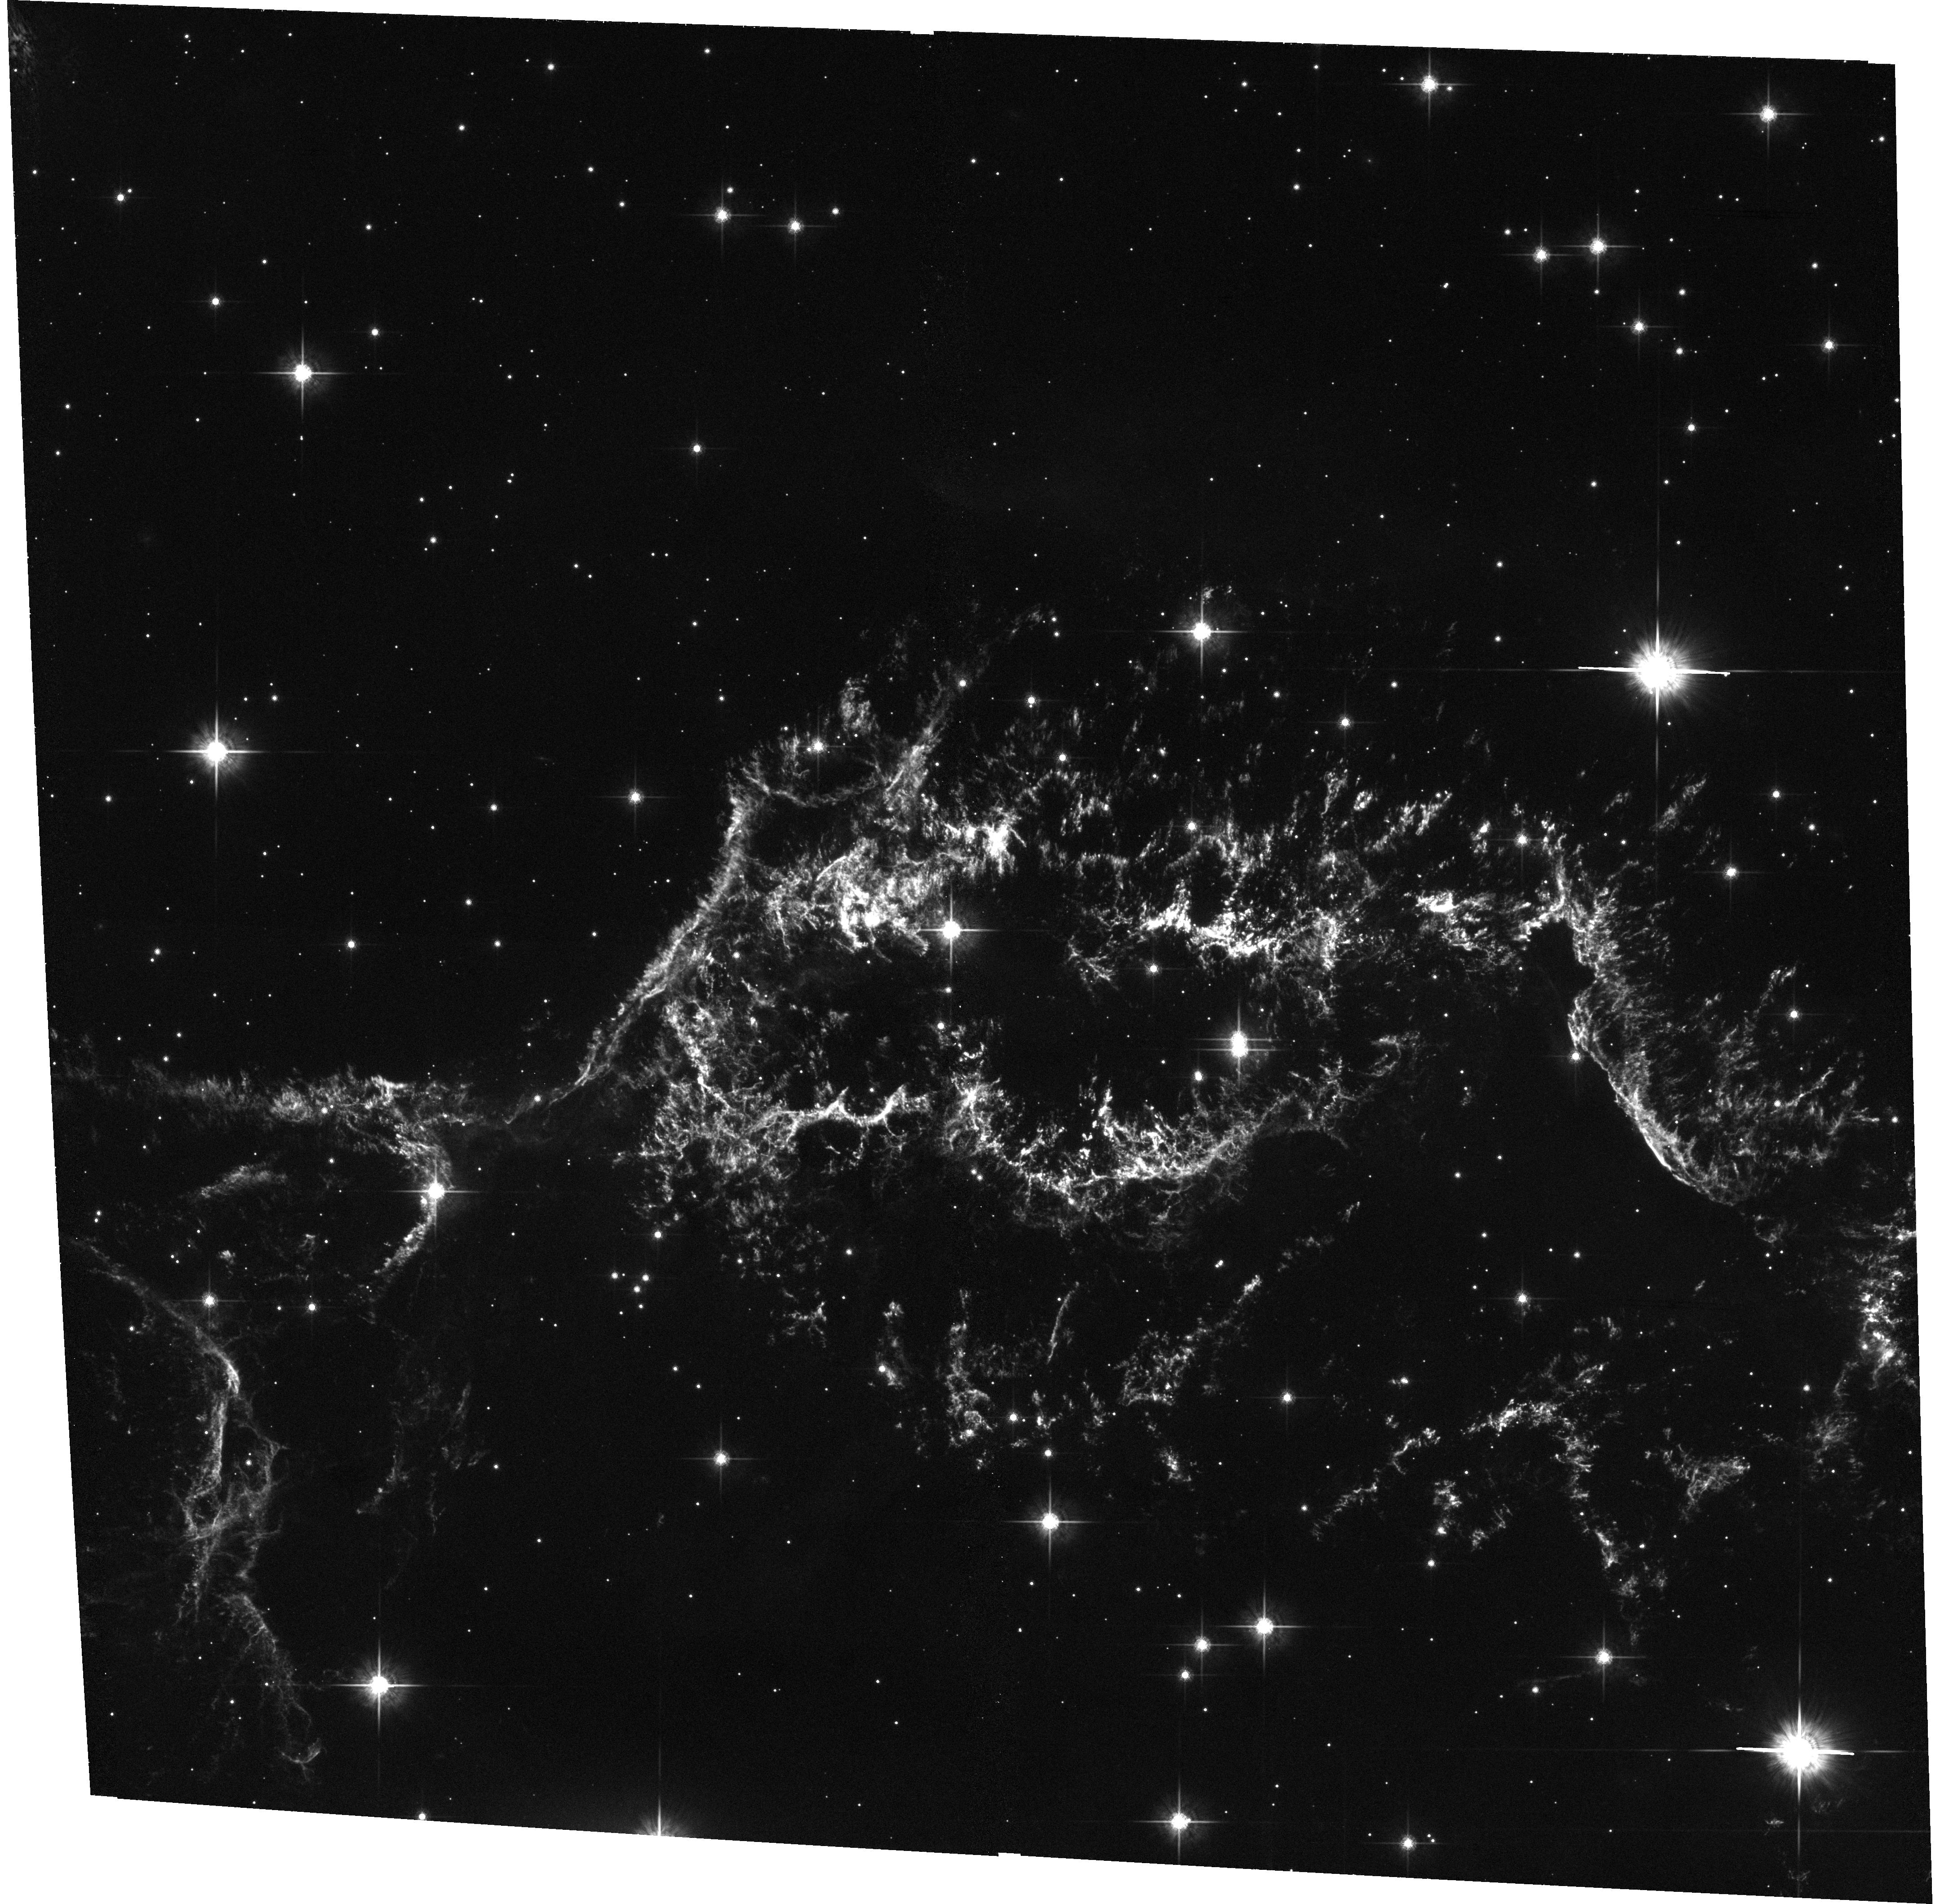
Target: CAS-A-N-CENTER. Instrument: ACS/WFC. Filter: F775W. Exposure: 33 min. Observation ID: hst_10286_02_acs_wfc_f775w_j8zm02

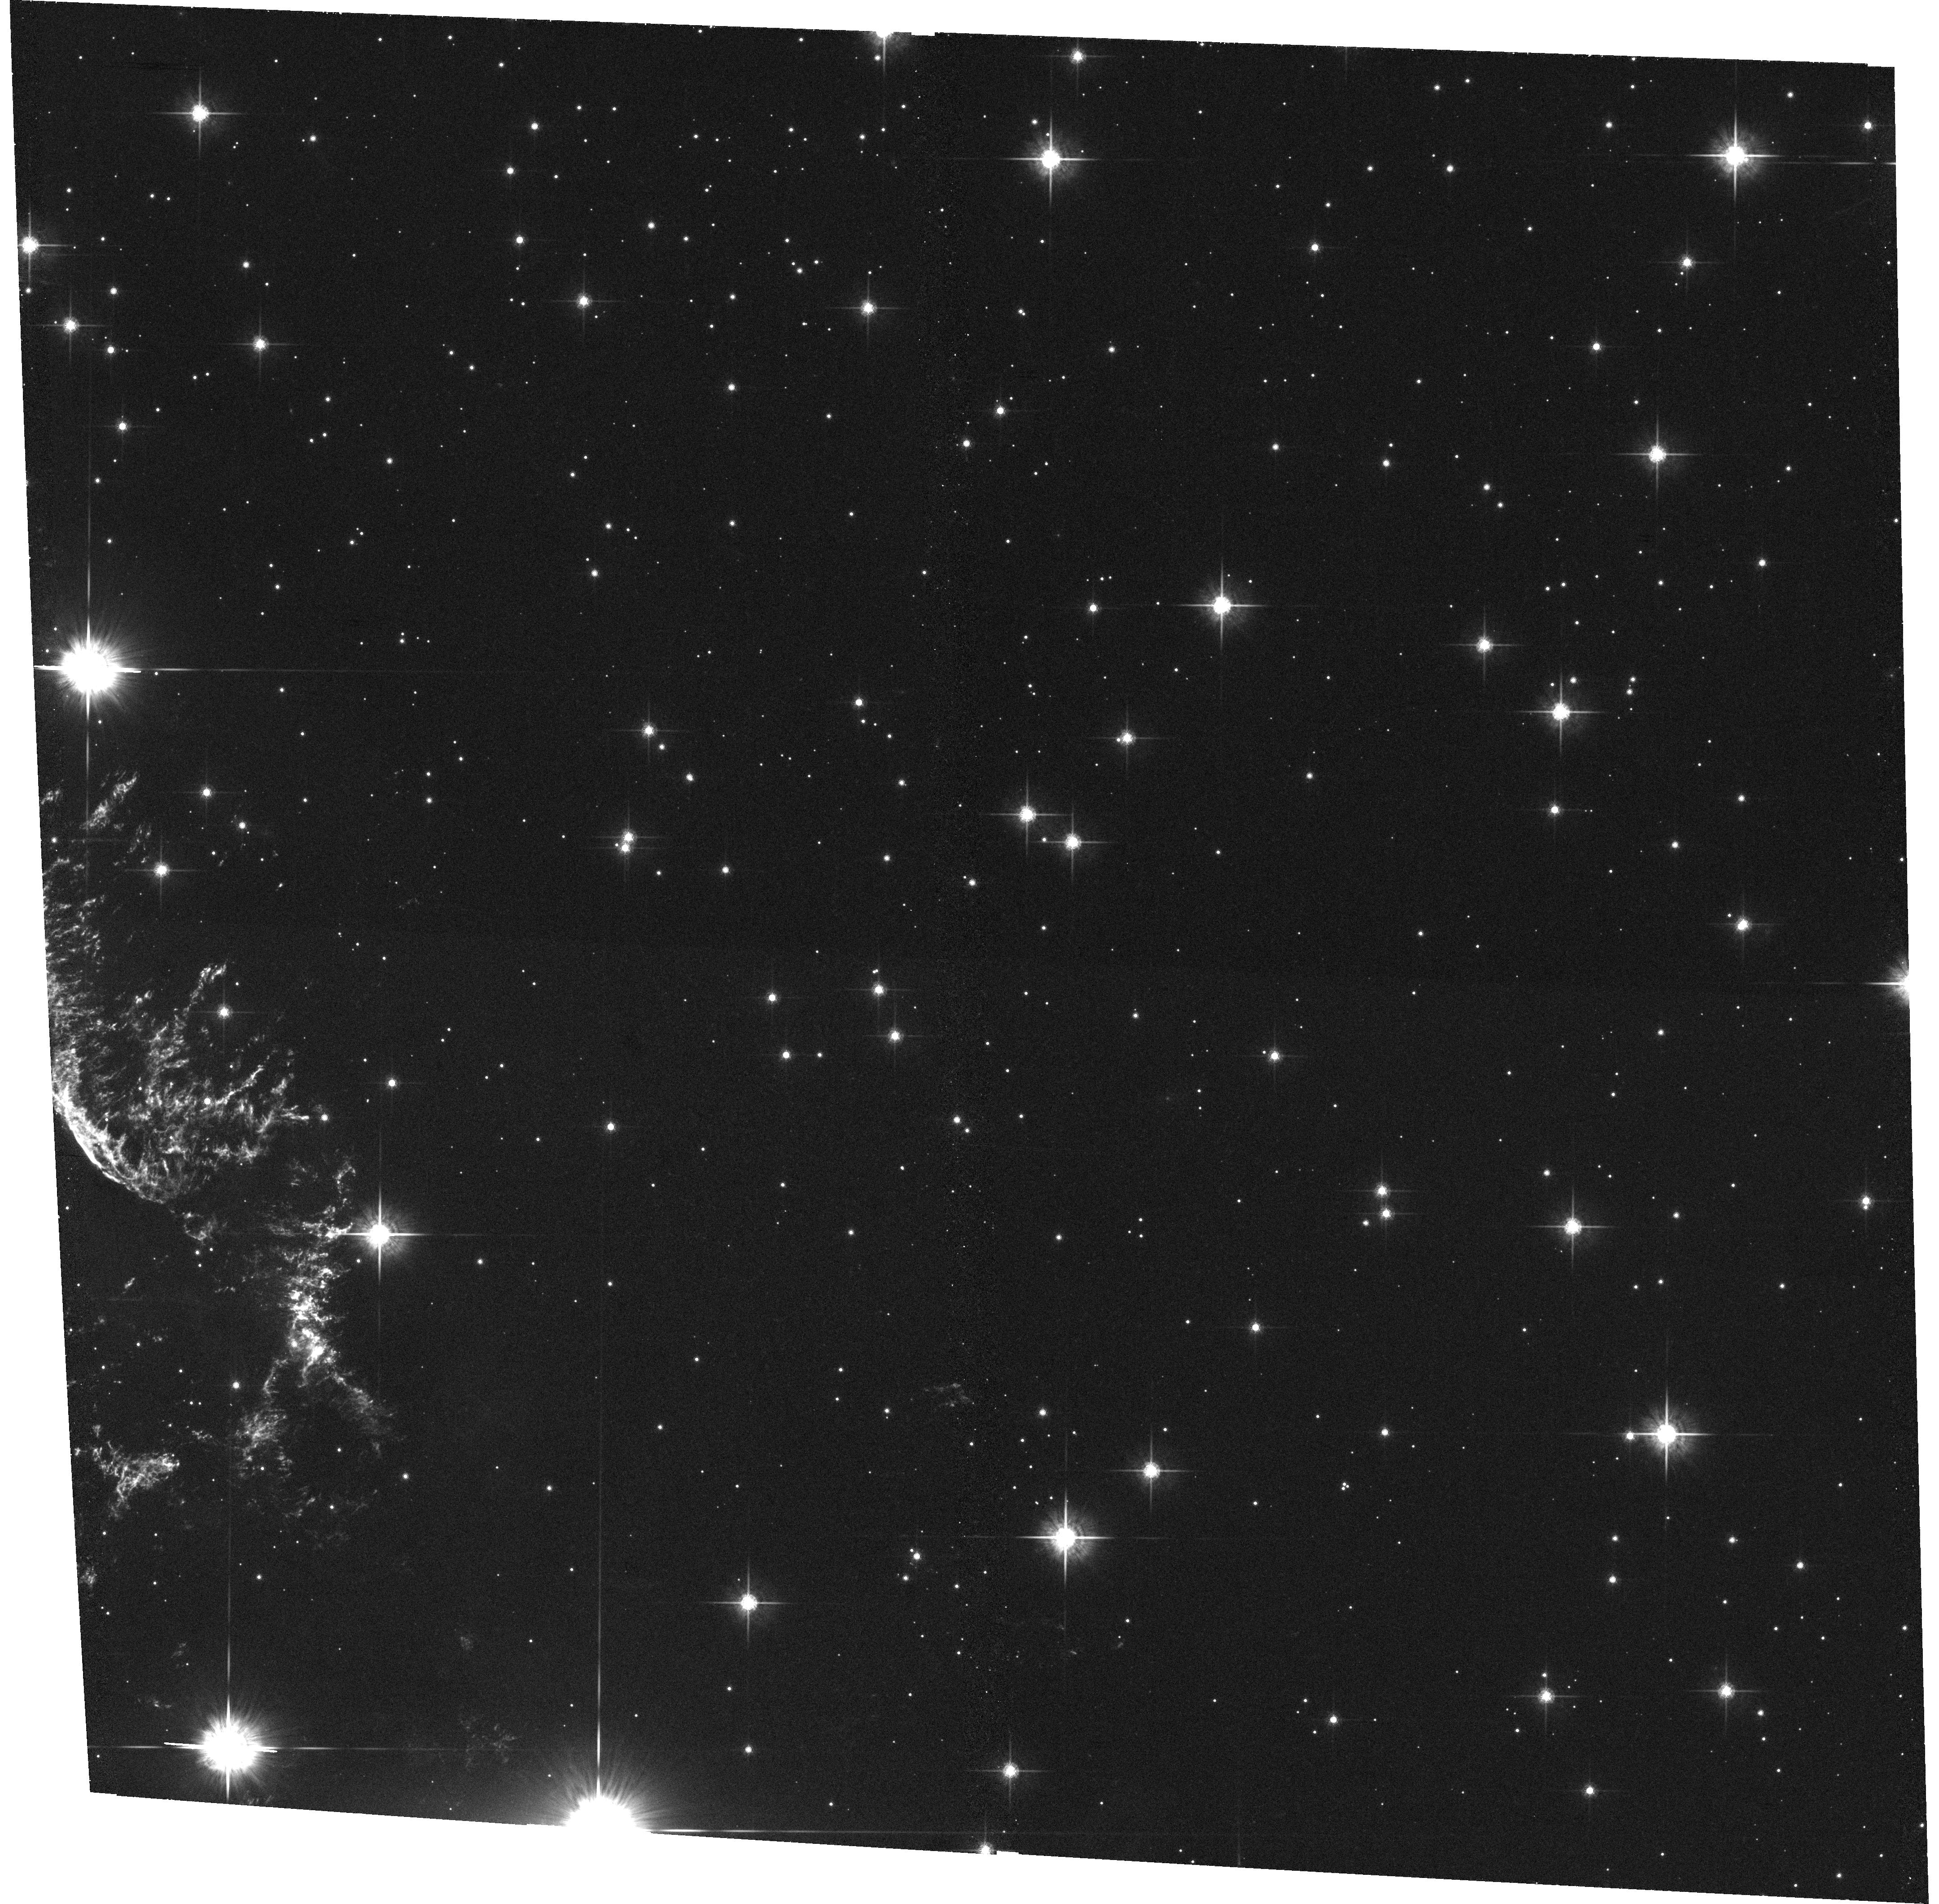
Target: CAS-A-NW. Instrument: ACS/WFC. Filter: F775W. Exposure: 33 min. Observation ID: hst_10286_a2_acs_wfc_f775w_j8zma2

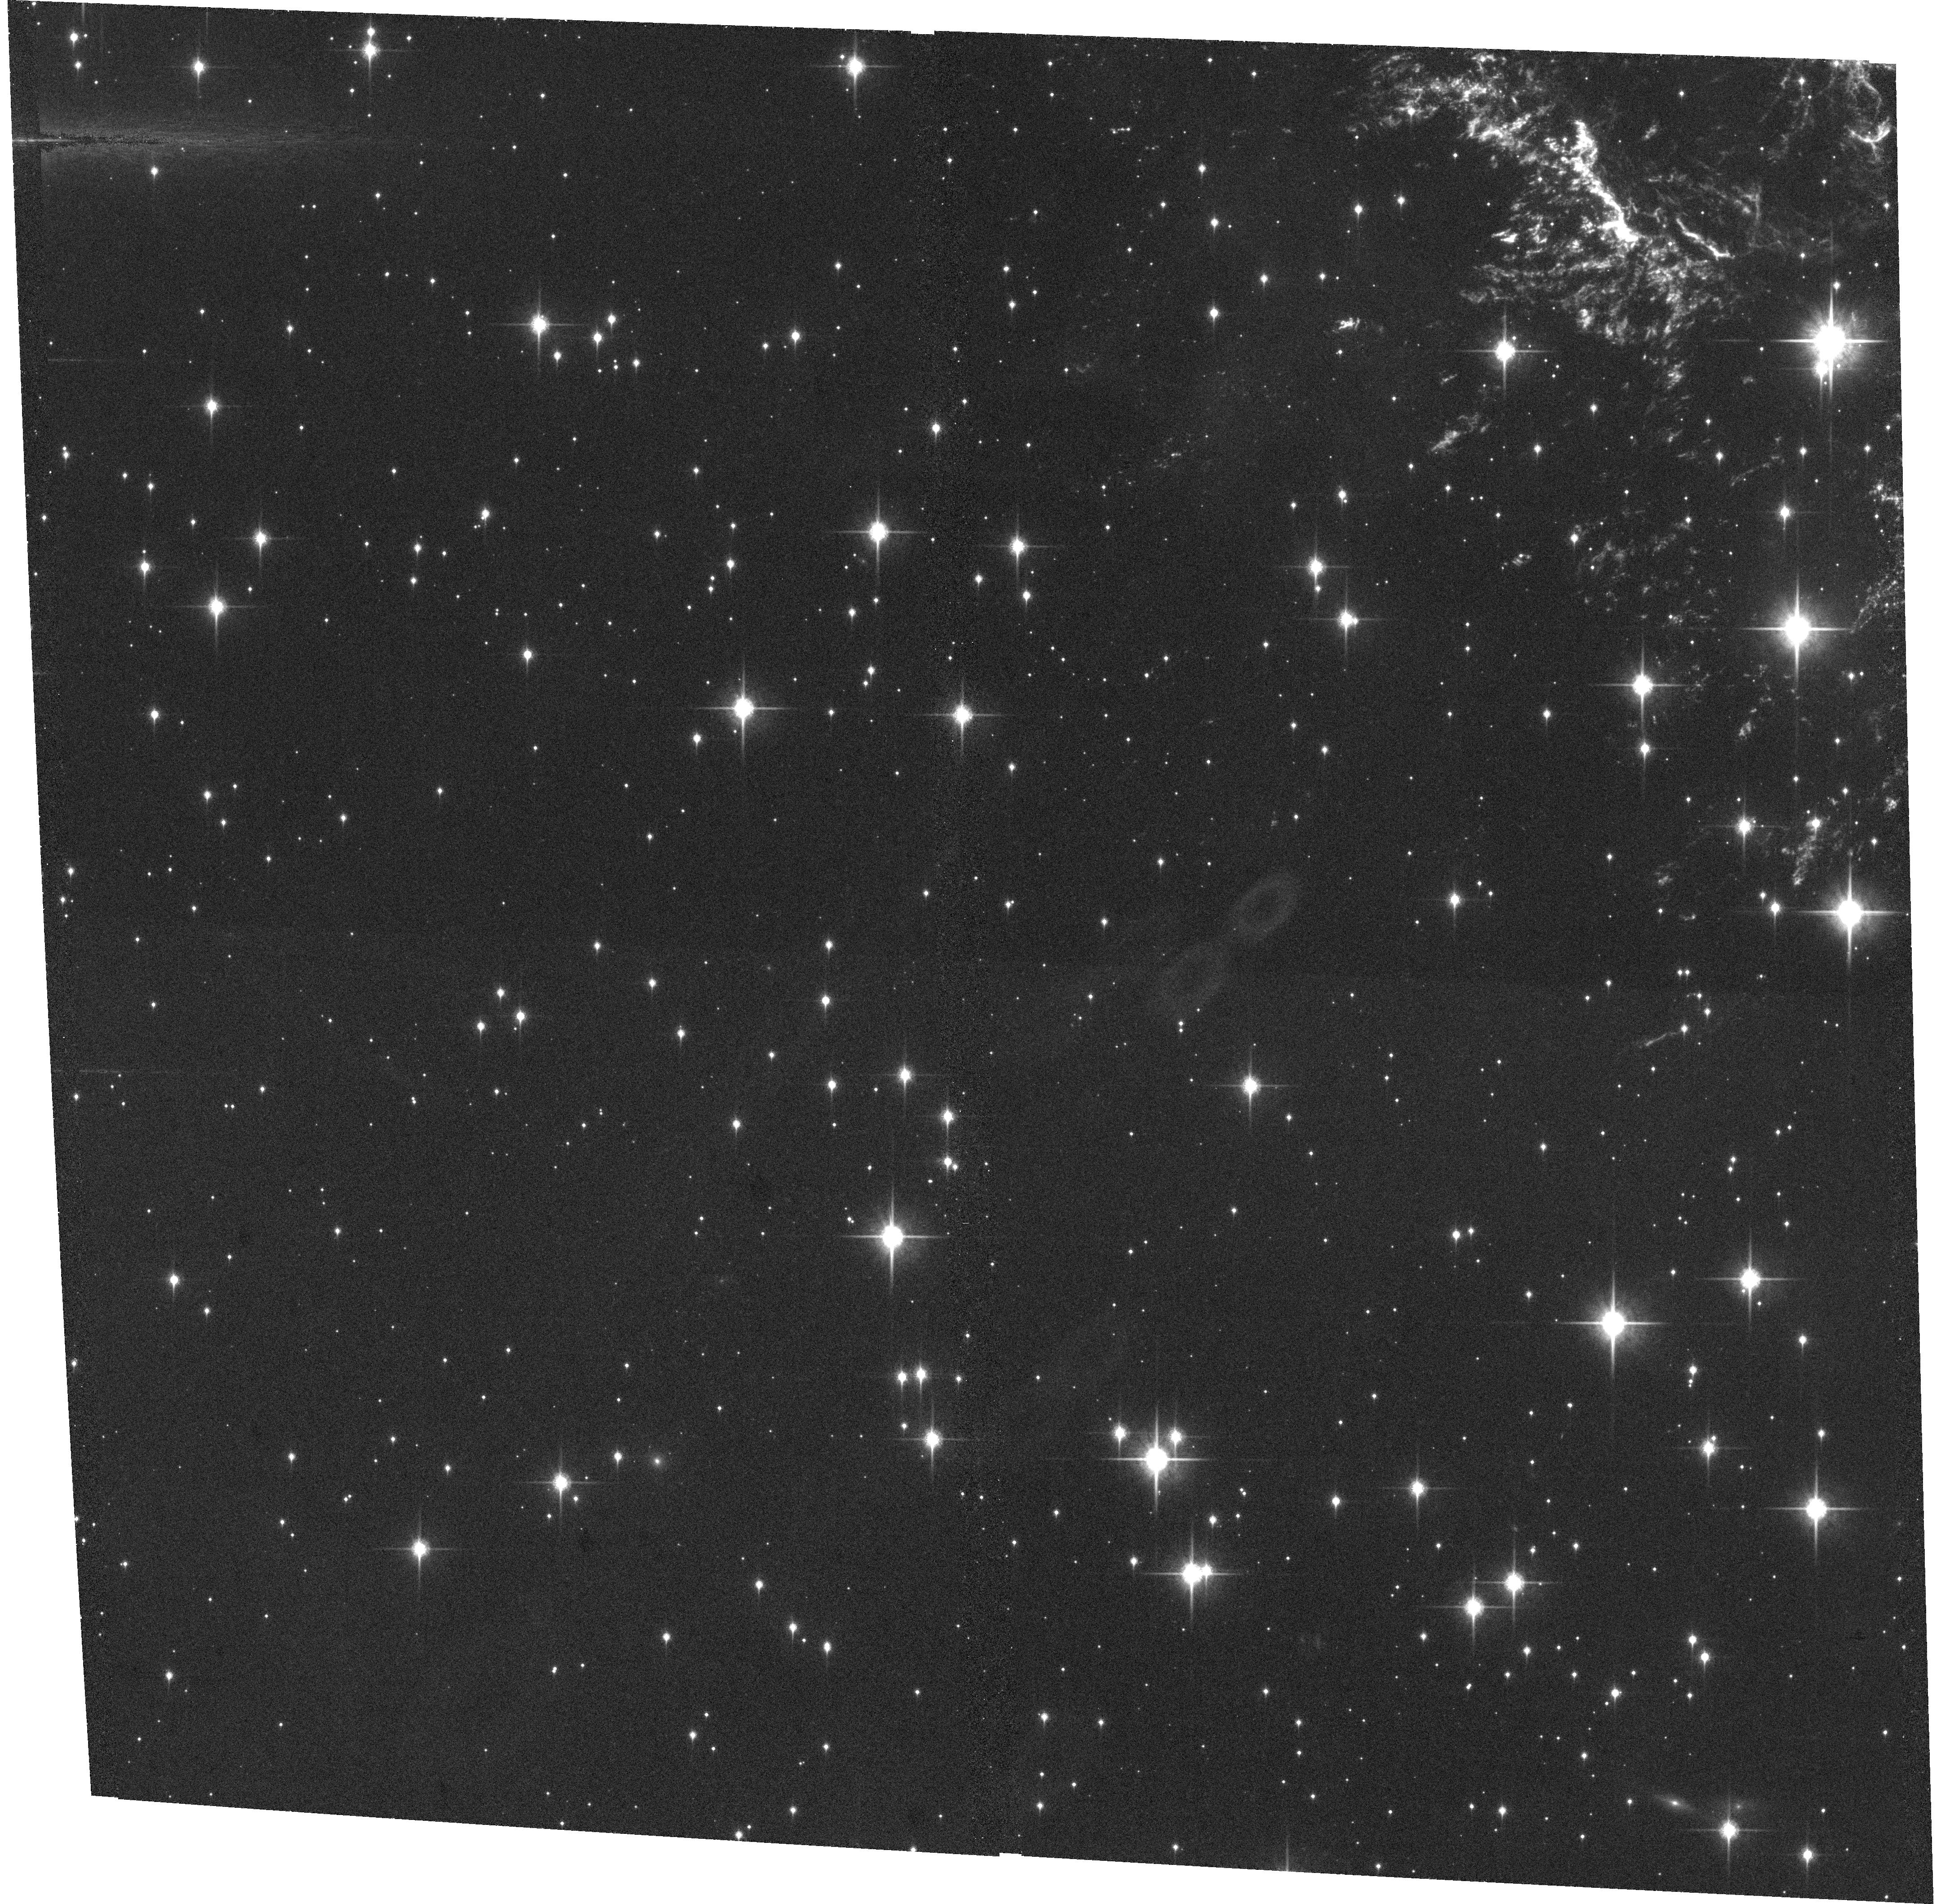
Target: CAS-A-SE. Instrument: ACS/WFC. Filter: F850LP. Exposure: 33 min. Observation ID: hst_10286_a1_acs_wfc_f850lp_j8zma1

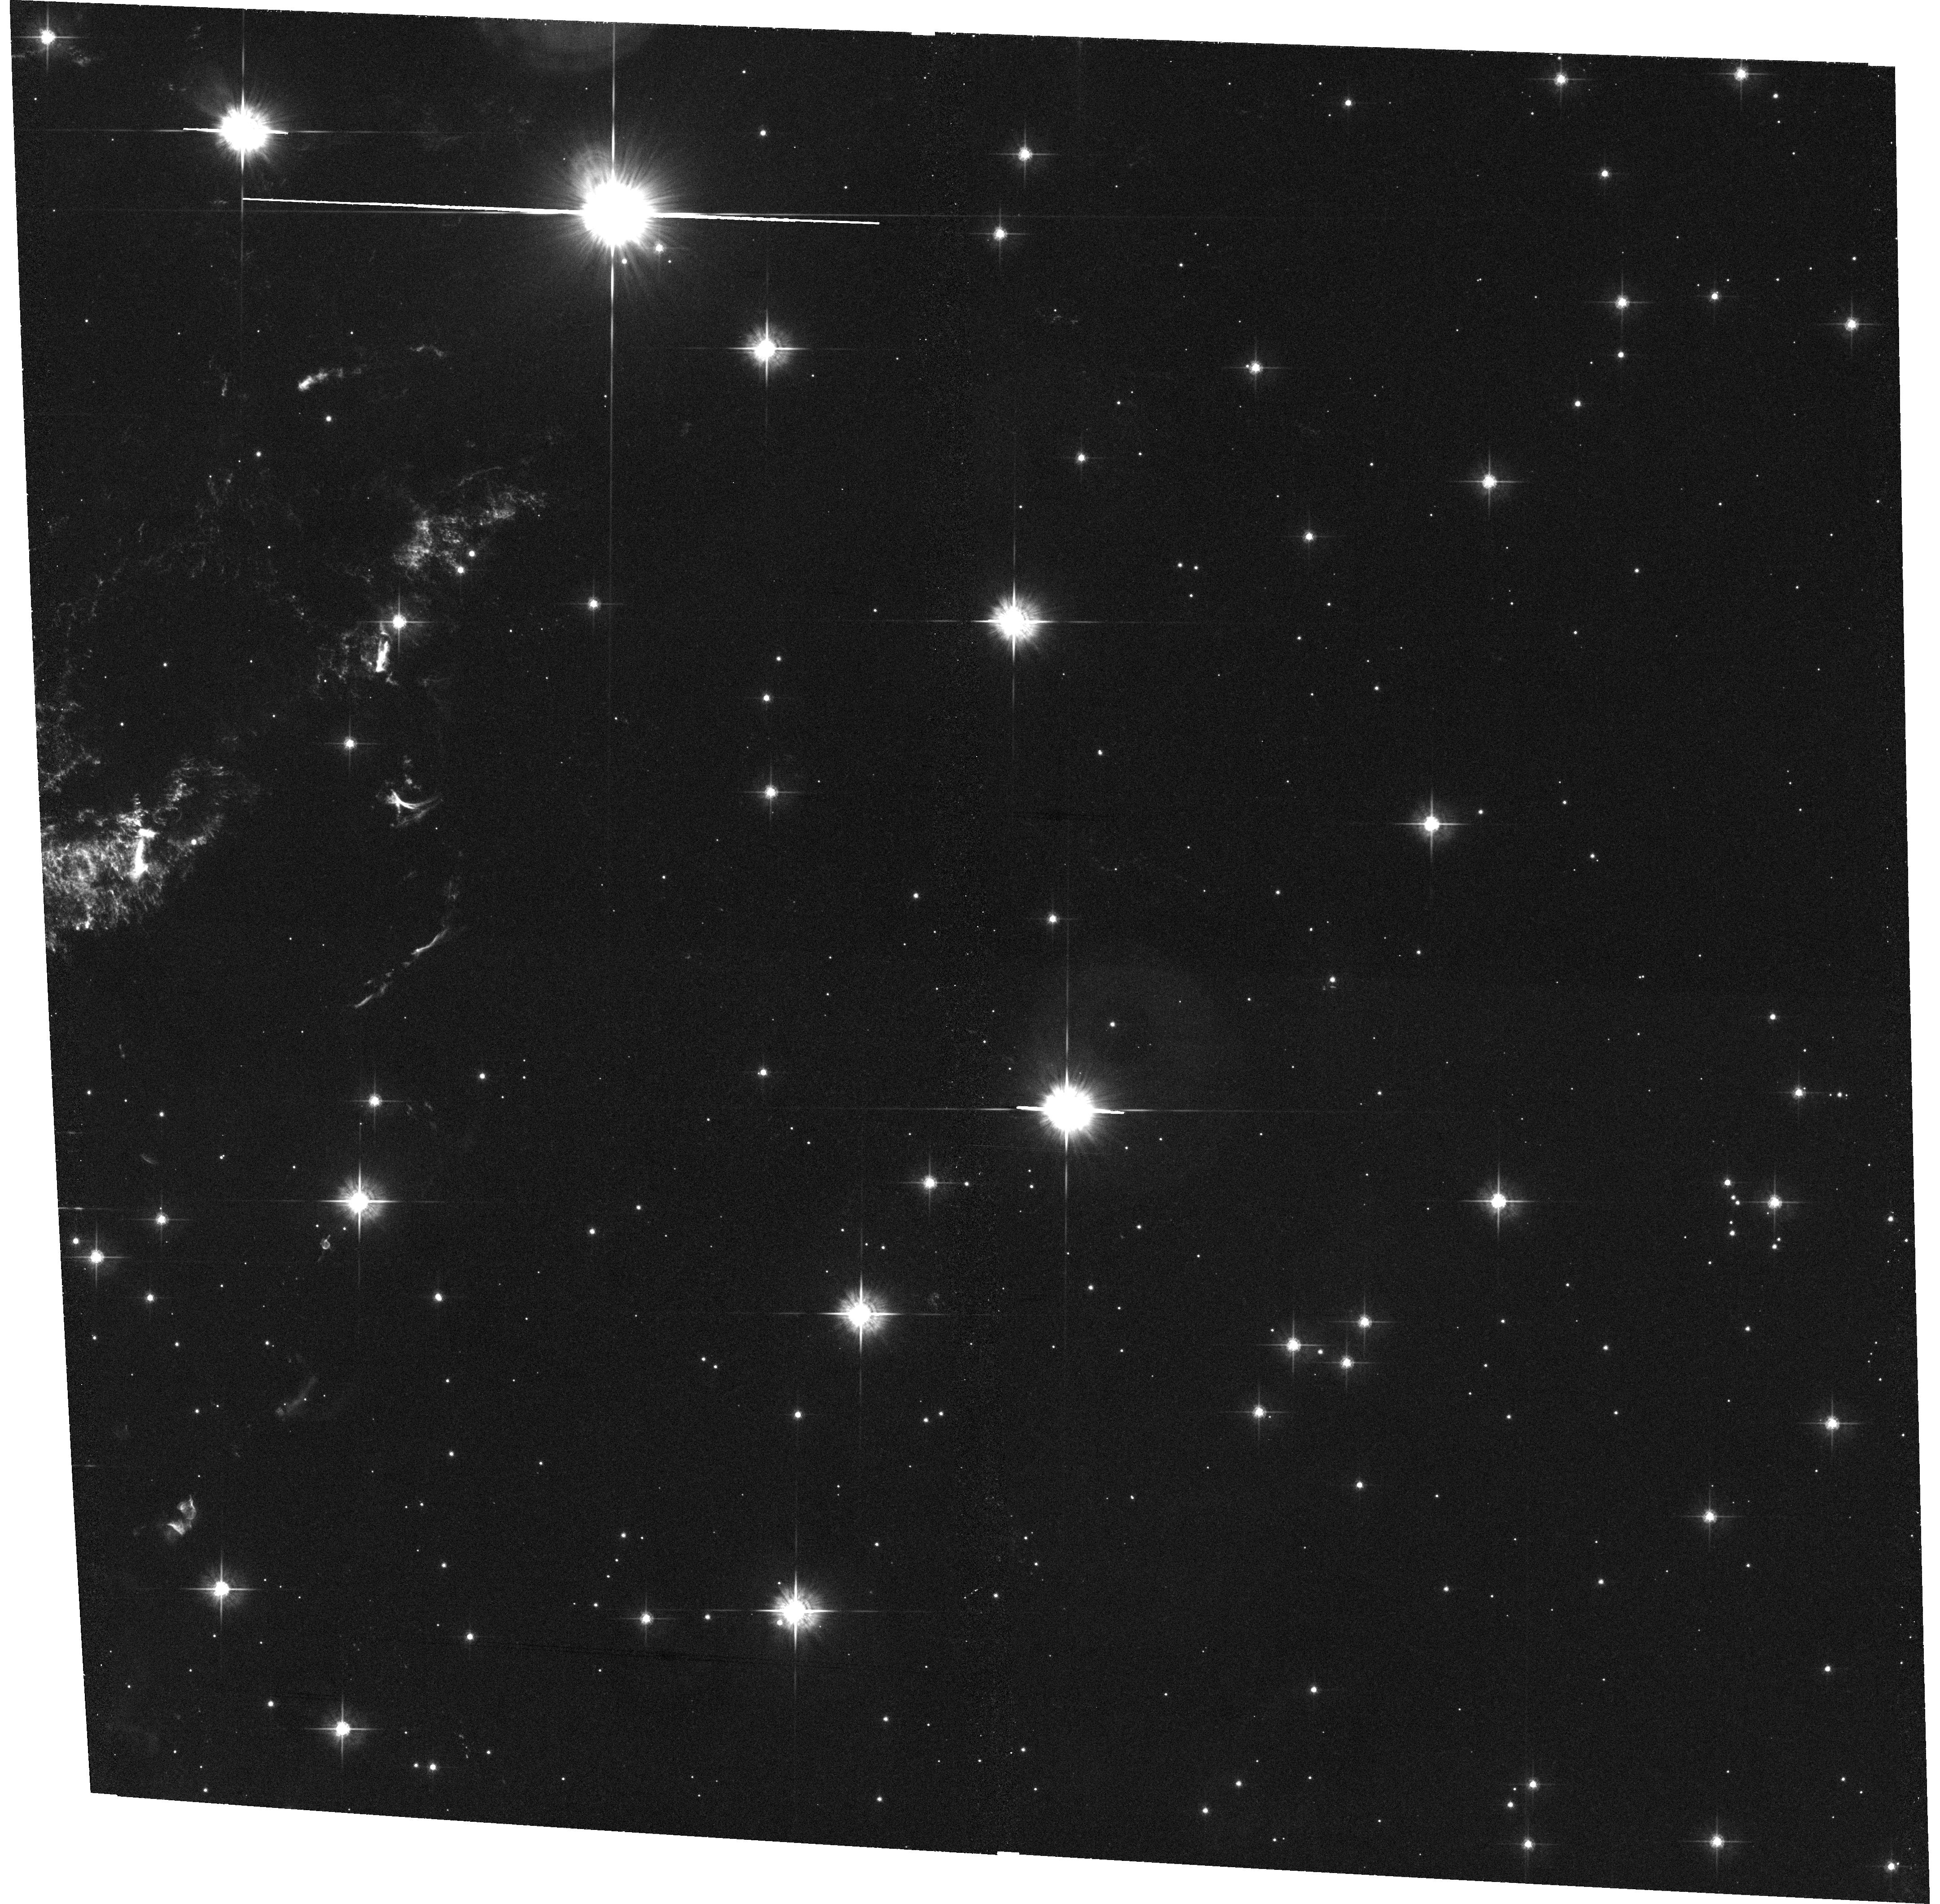
Target: CAS-A-SW. Instrument: ACS/WFC. Filter: F625W. Exposure: 40 min. Observation ID: hst_10286_b2_acs_wfc_f625w_j8zmb2

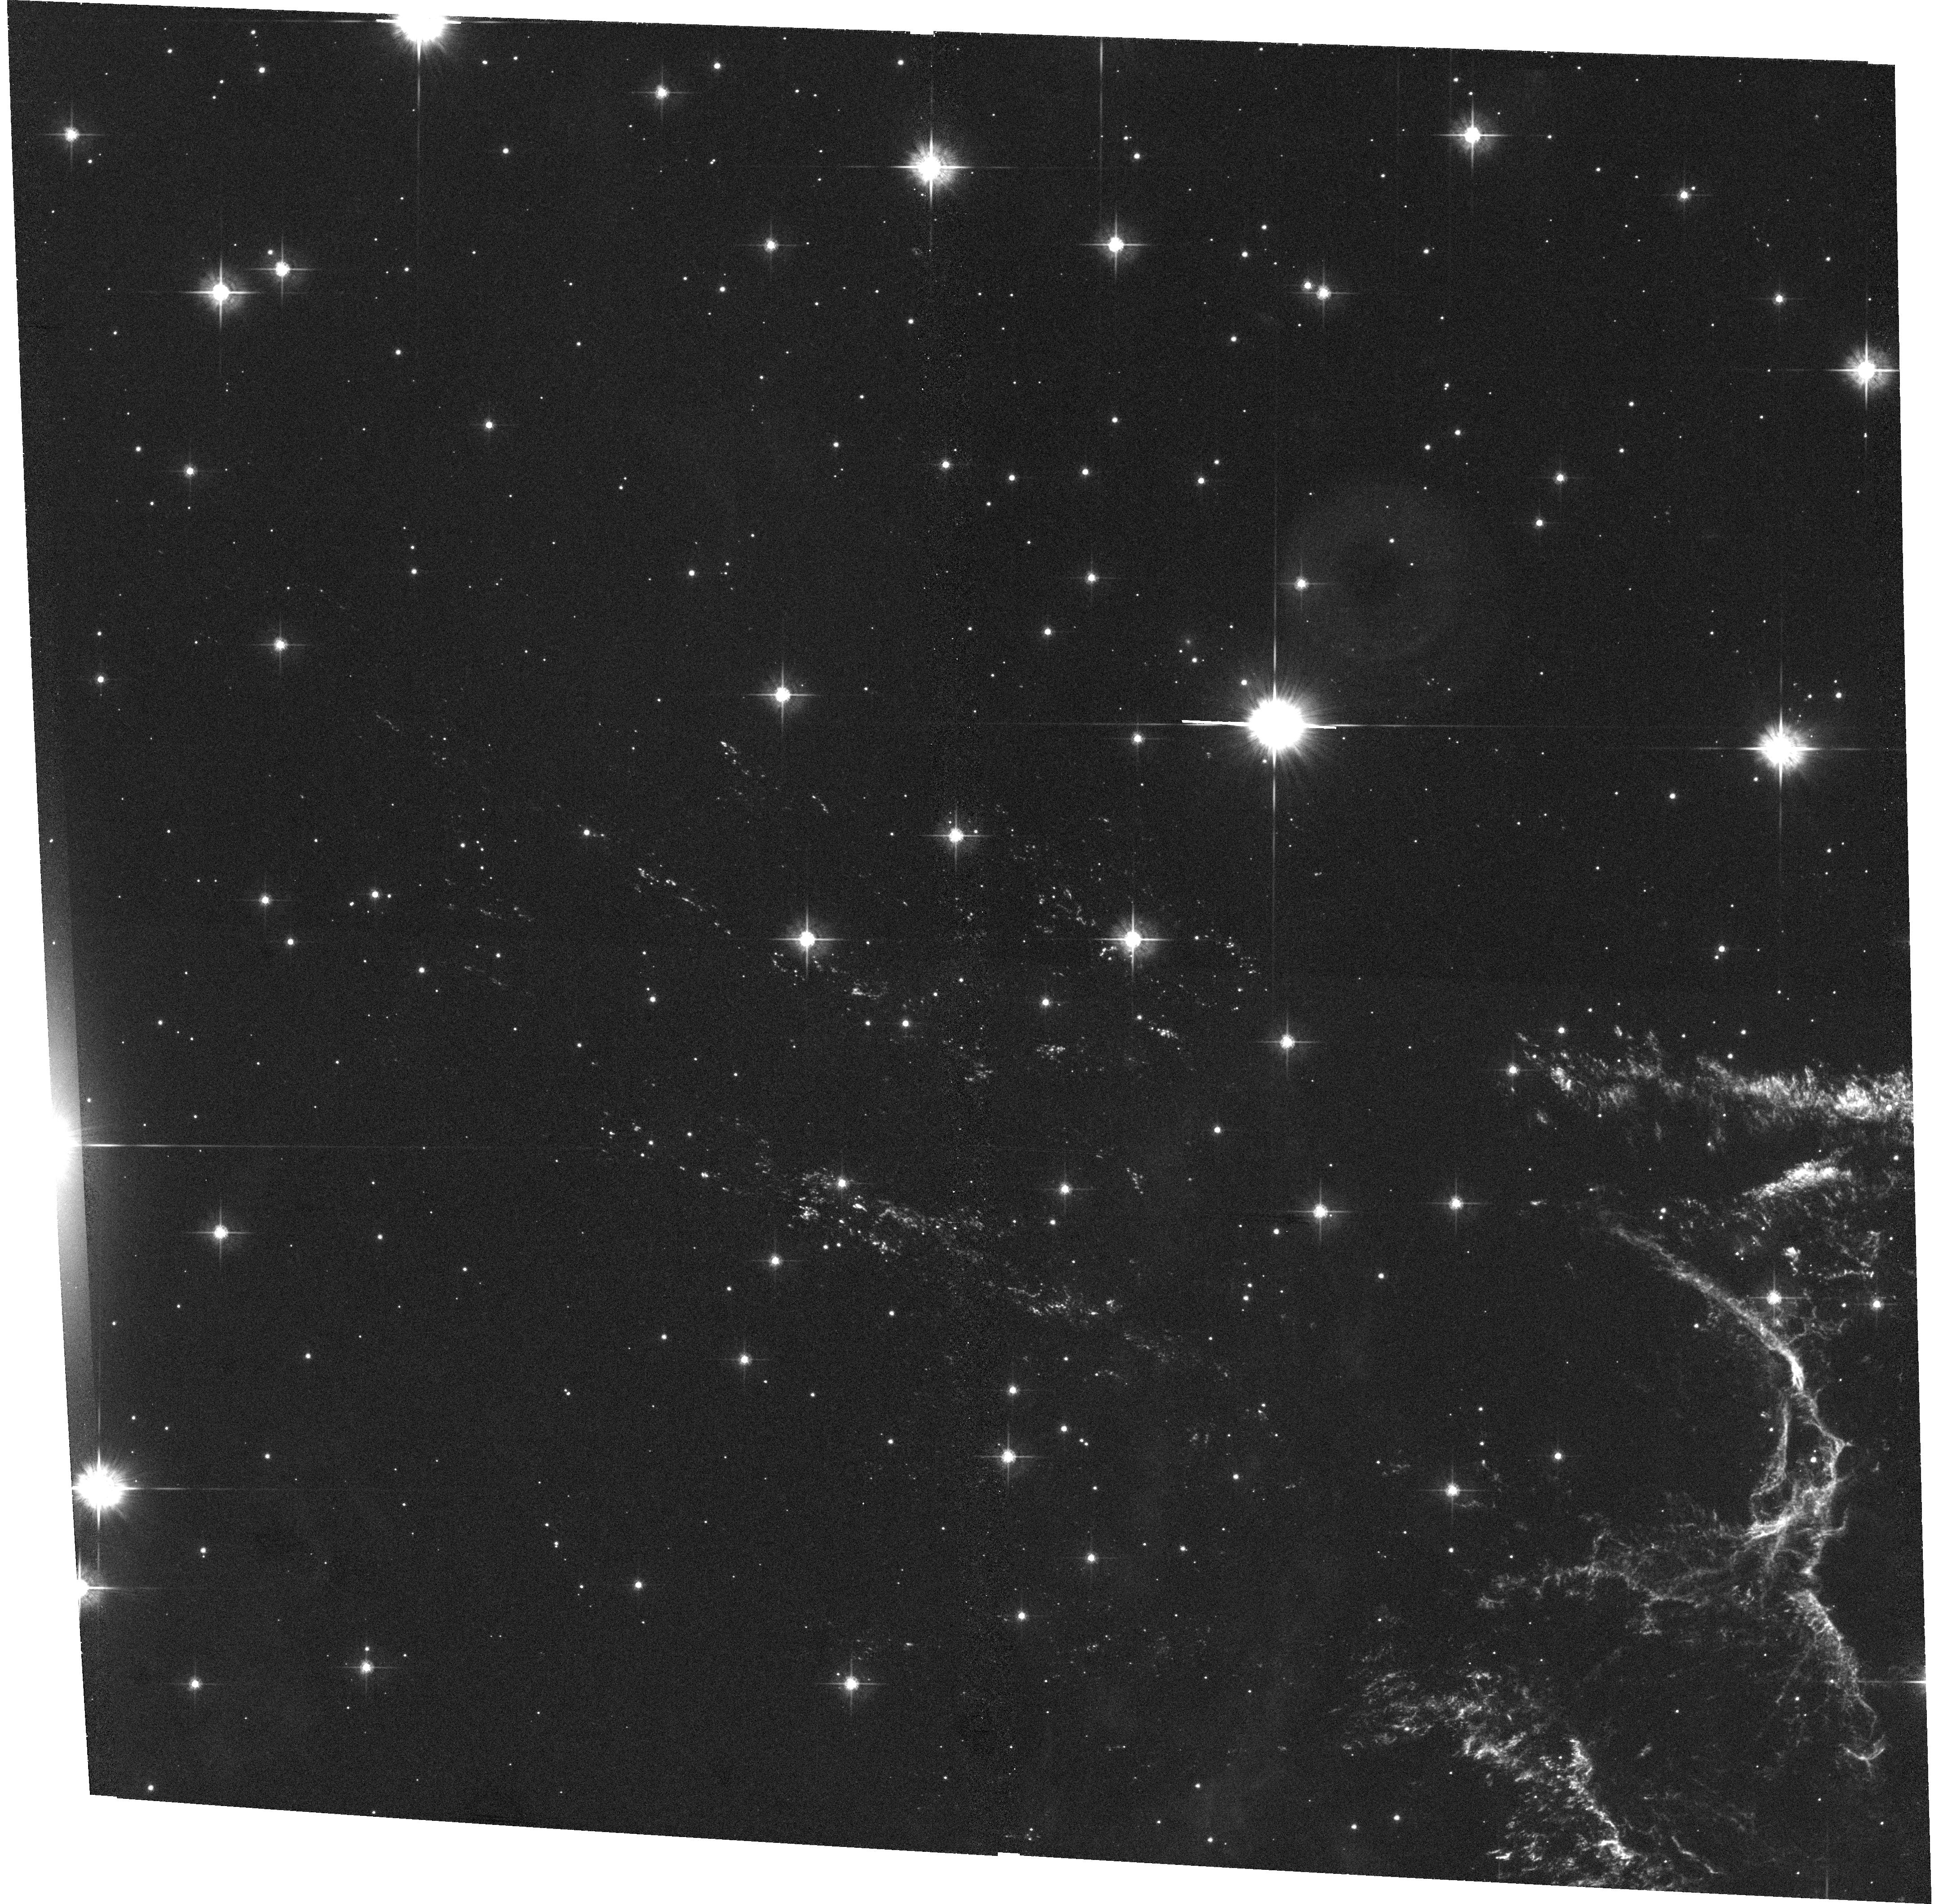
Target: CAS-A-NE. Instrument: ACS/WFC. Filter: F625W. Exposure: 40 min. Observation ID: hst_10286_01_acs_wfc_f625w_j8zm01

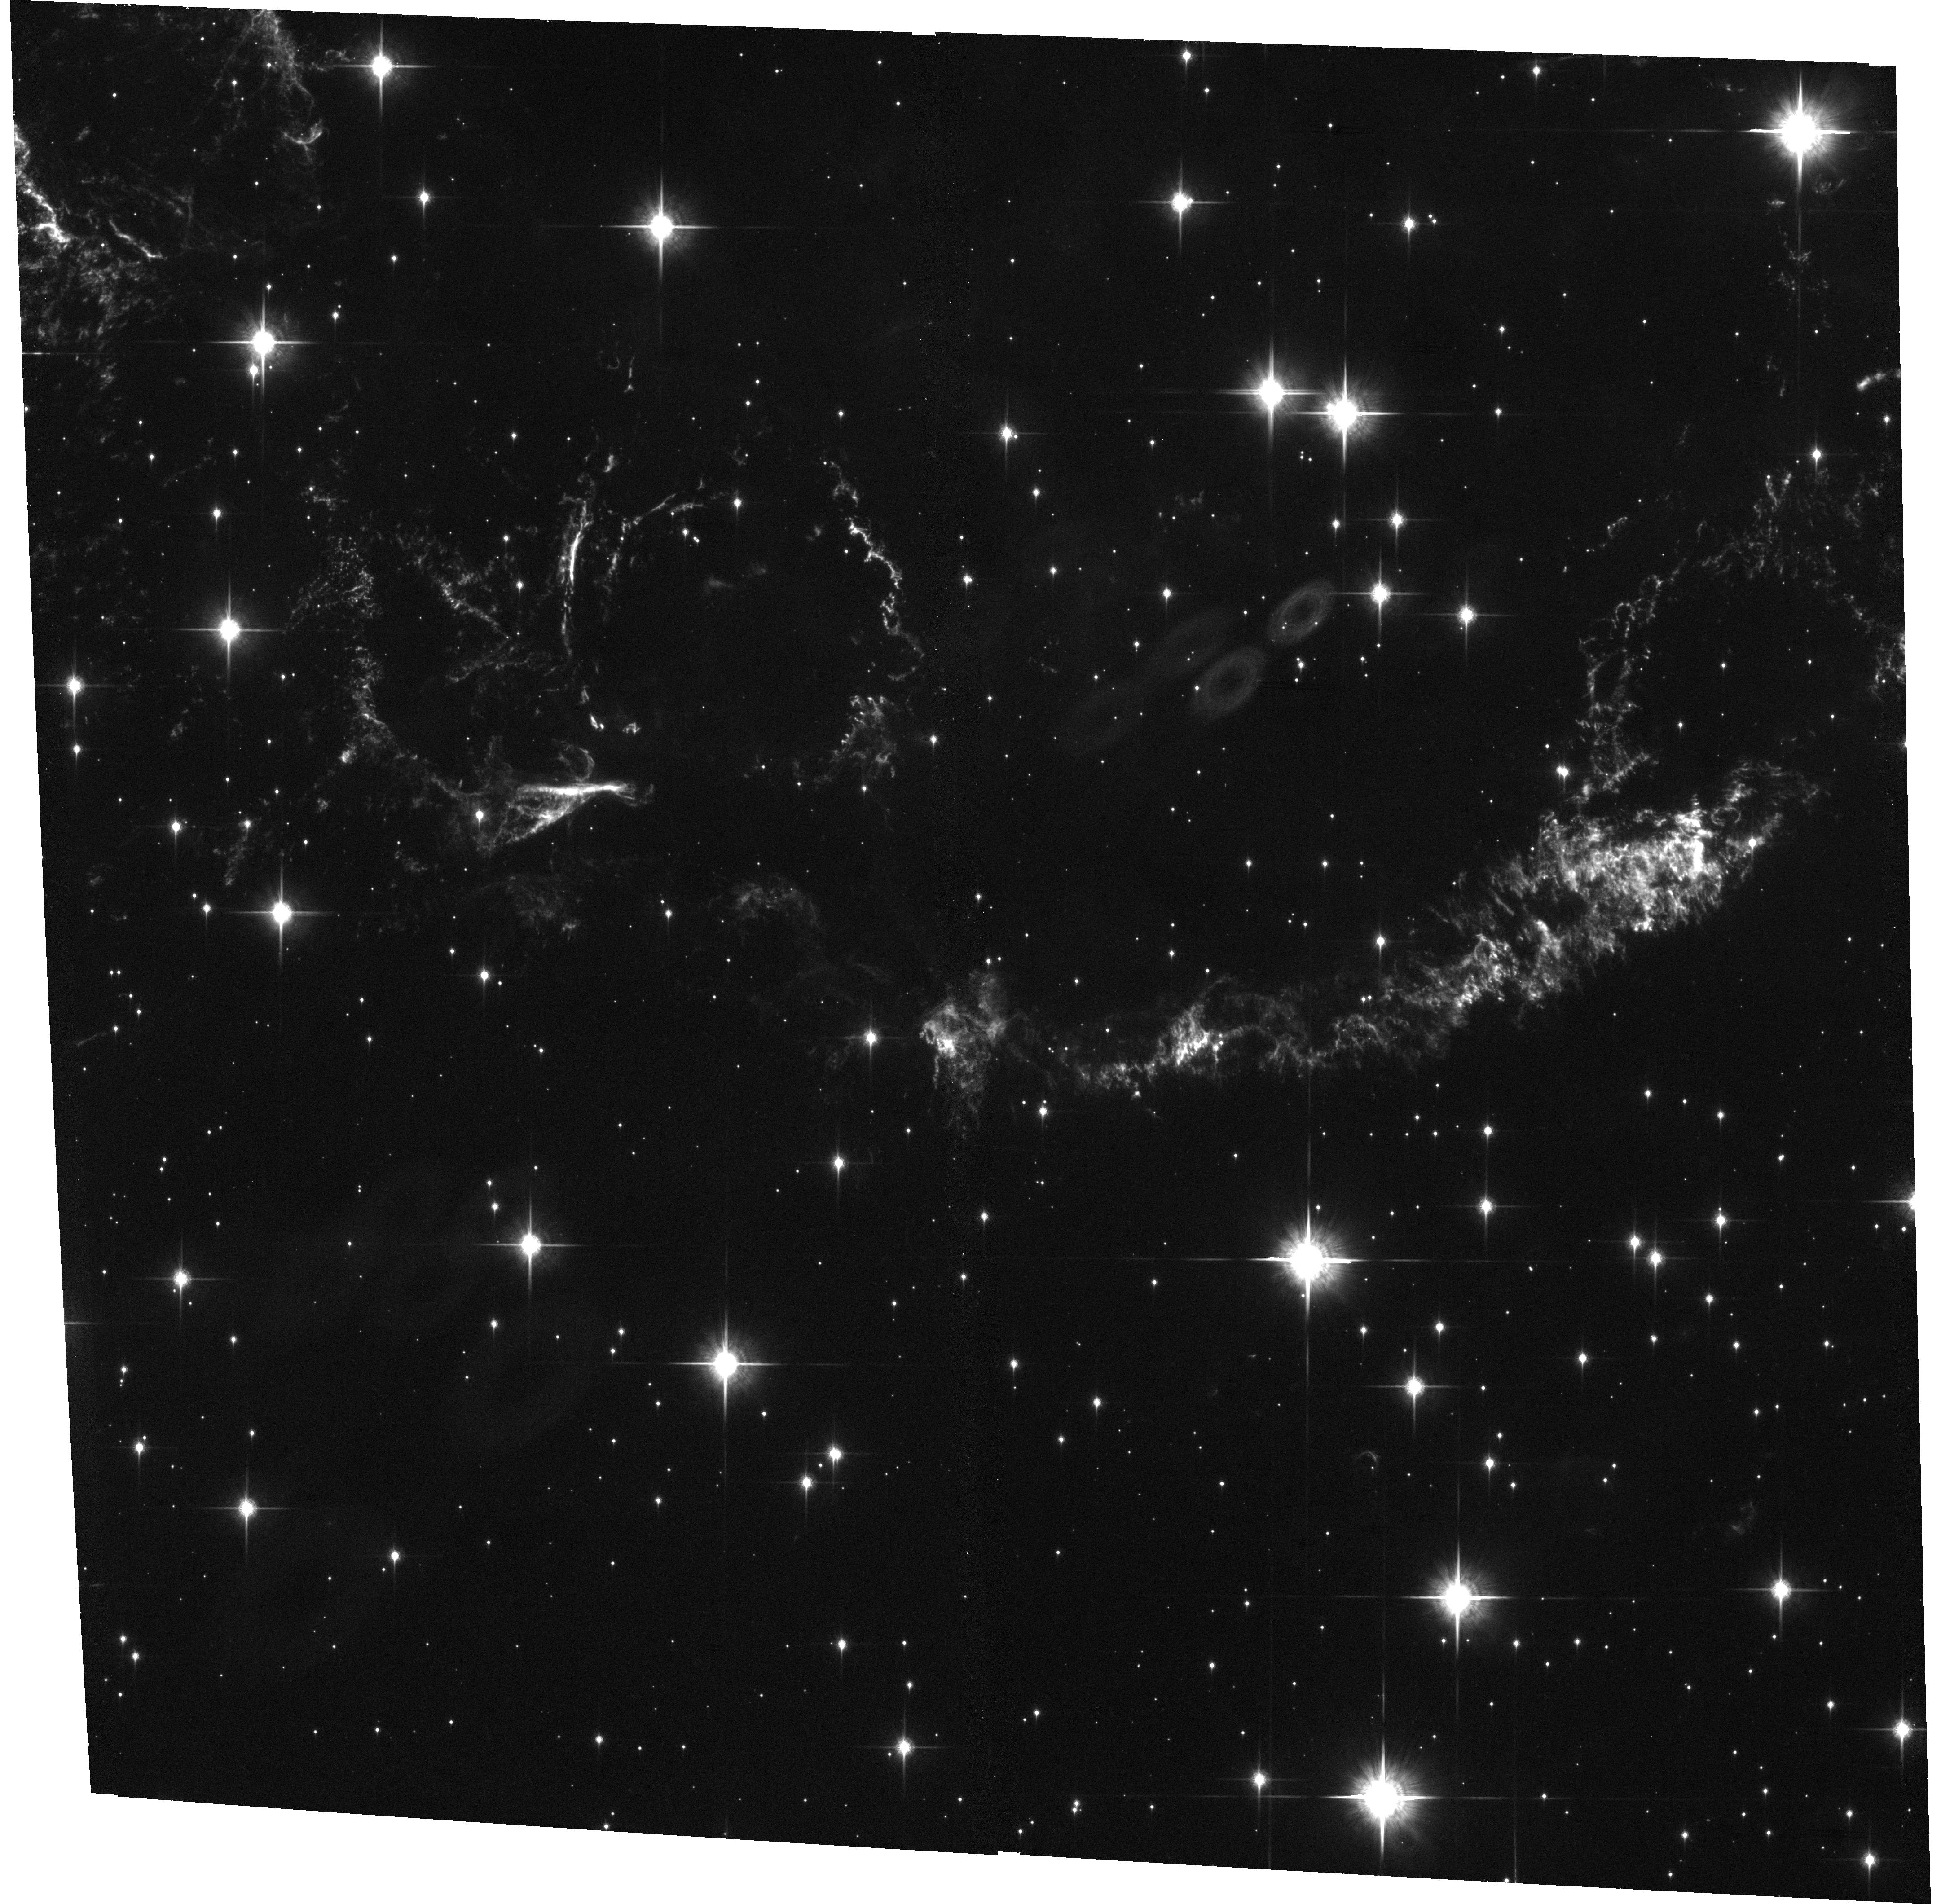
Target: CAS-A-S-CENTER. Instrument: ACS/WFC. Filter: F850LP. Exposure: 33 min. Observation ID: hst_10286_b1_acs_wfc_f850lp_j8zmb1

Probing the Dynamics and Shock Physics of the Cas A Supernova Remnant (PI: Fesen, Robert A.)

Cassiopeia A (Cas A; SN 1680) is the youngest known and closest example of an oxygen-rich, core-collapse supernova remnant. A two-year WFPC2 survey of part of the remnant yielded many new insights including realization of the stunning amount of fine-scale detail present in the ejecta, and the first precise location of the reverse shock front in the main shell via rapid emission and structural changes visible over 2 yrs. In addition, these data revealed over 100 new ejecta knots located out ahead of the forward blast wave in a small region where only a handful were known from ground-based images. We propose a follow-up survey program aimed at obtaining hi-res images of the entire remnant in the ejecta's four major emission lines. A separate set of ACS and NIC3 [Si VI] images of the NW reverse shock filaments will be taken 3-4 months following the main Cycle 12 survey images. These will allow us to the trace individual ejecta knot deceleration dynamics, excitation, and evolution during reverse shock passage. Analysis of the emission line fluxes will make use of custom shock models generated by us for Cas A. These data will also provide data on outer knot chemistry and expansion asymmetries particularly in regard to the collimation of the NE and SW jets of O, Si, Ca-rich ejecta. A major aim of this program is to acquire a superb two-year image database covering the entire remnant to allow a detailed shock physics and dynamics study.